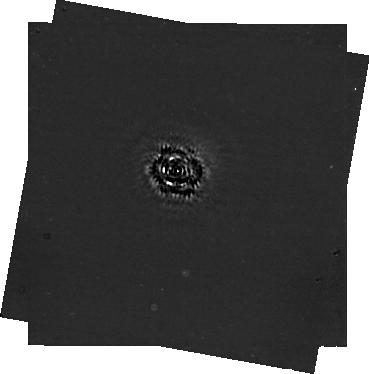
Target: -14-HER
Instrument: NIRCAM/CORON
Filter: F444W+MASKRND
Exposure: 2.8 h
Observation ID: jw03337-c1002_t001_nircam_f444w-maskrnd-sub320a335r

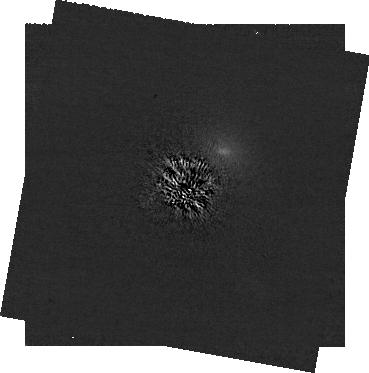
Target: -14-HER
Instrument: NIRCAM/CORON
Filter: F200W+MASKRND
Exposure: 2.8 h
Observation ID: jw03337-c1002_t001_nircam_f200w-maskrnd-sub320a335r

Solving a Solar Neighborhood Crime Scene by Imaging 14 Her c (PI: Bardalez Gagliuffi, Daniella Carolina)

We propose to directly image 14 Her c, the outer planet of the clearest example of a system survivor of dynamical disruption potentially undergoing Kozai-Lidov oscillations. With one image from JWST/NIRCam we will be able to detect one of only two field-age giant exoplanets amenable for direct imaging. This image will constrain the relative astrometry between the star and the planet, crucially improving our posteriors of planet mass and inclination, as well as all orbital parameters. The 14 Her system will serve as a crucial benchmark: the first well-characterized system across multiple techniques (accelerations, RV, direct imaging) with two mutually perpendicular, wide-separation planetary orbits to inform dynamical mechanisms that may be more widespread across planetary scales. Additionally, we will contextualize this planet in a color-magnitude diagram with Y dwarfs of similar temperature (many of them targeted with JWST GO programs) and Eps Indi Ab, the other field-age giant planet scheduled for direct imaging with JWST. Our observations provide a rare opportunity to probe an exoplanetary system contemporary to our own.